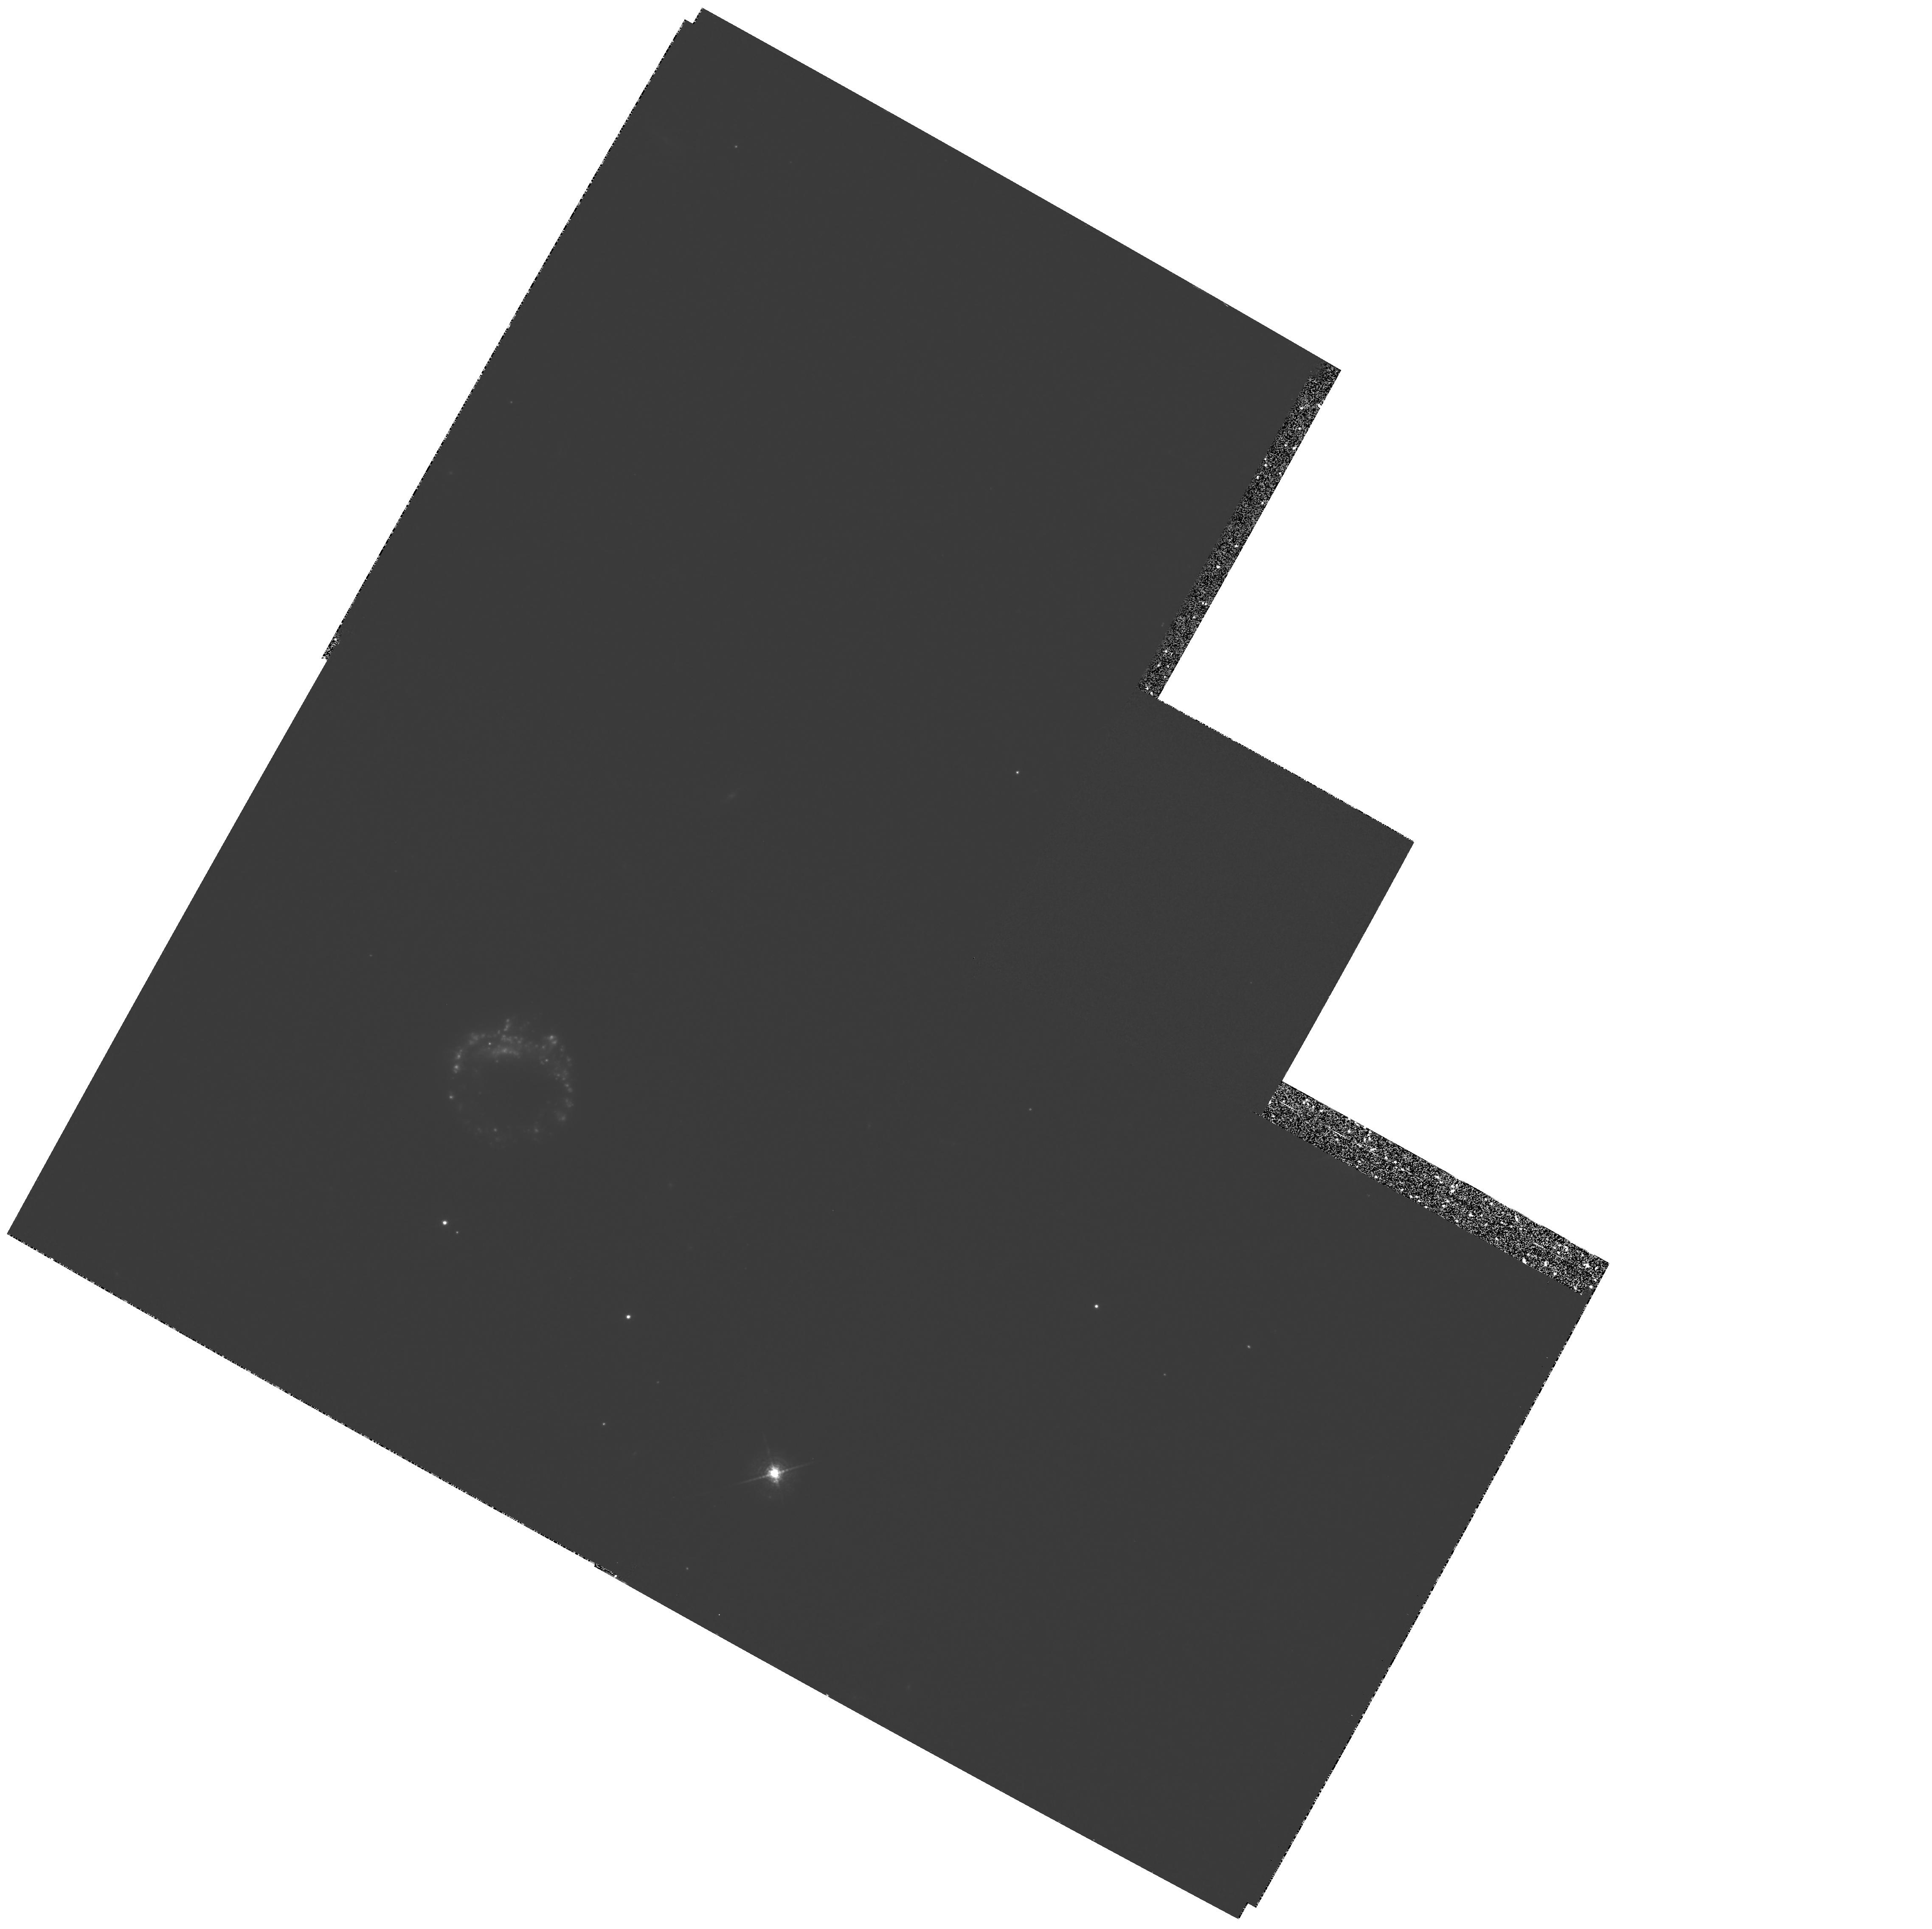
Target: IIZW28
Instrument: WFPC2/PC
Filter: F673N
Exposure: 2.2 h
Observation ID: hst_5410_02_wfpc2_pc_f673n_u2jb02

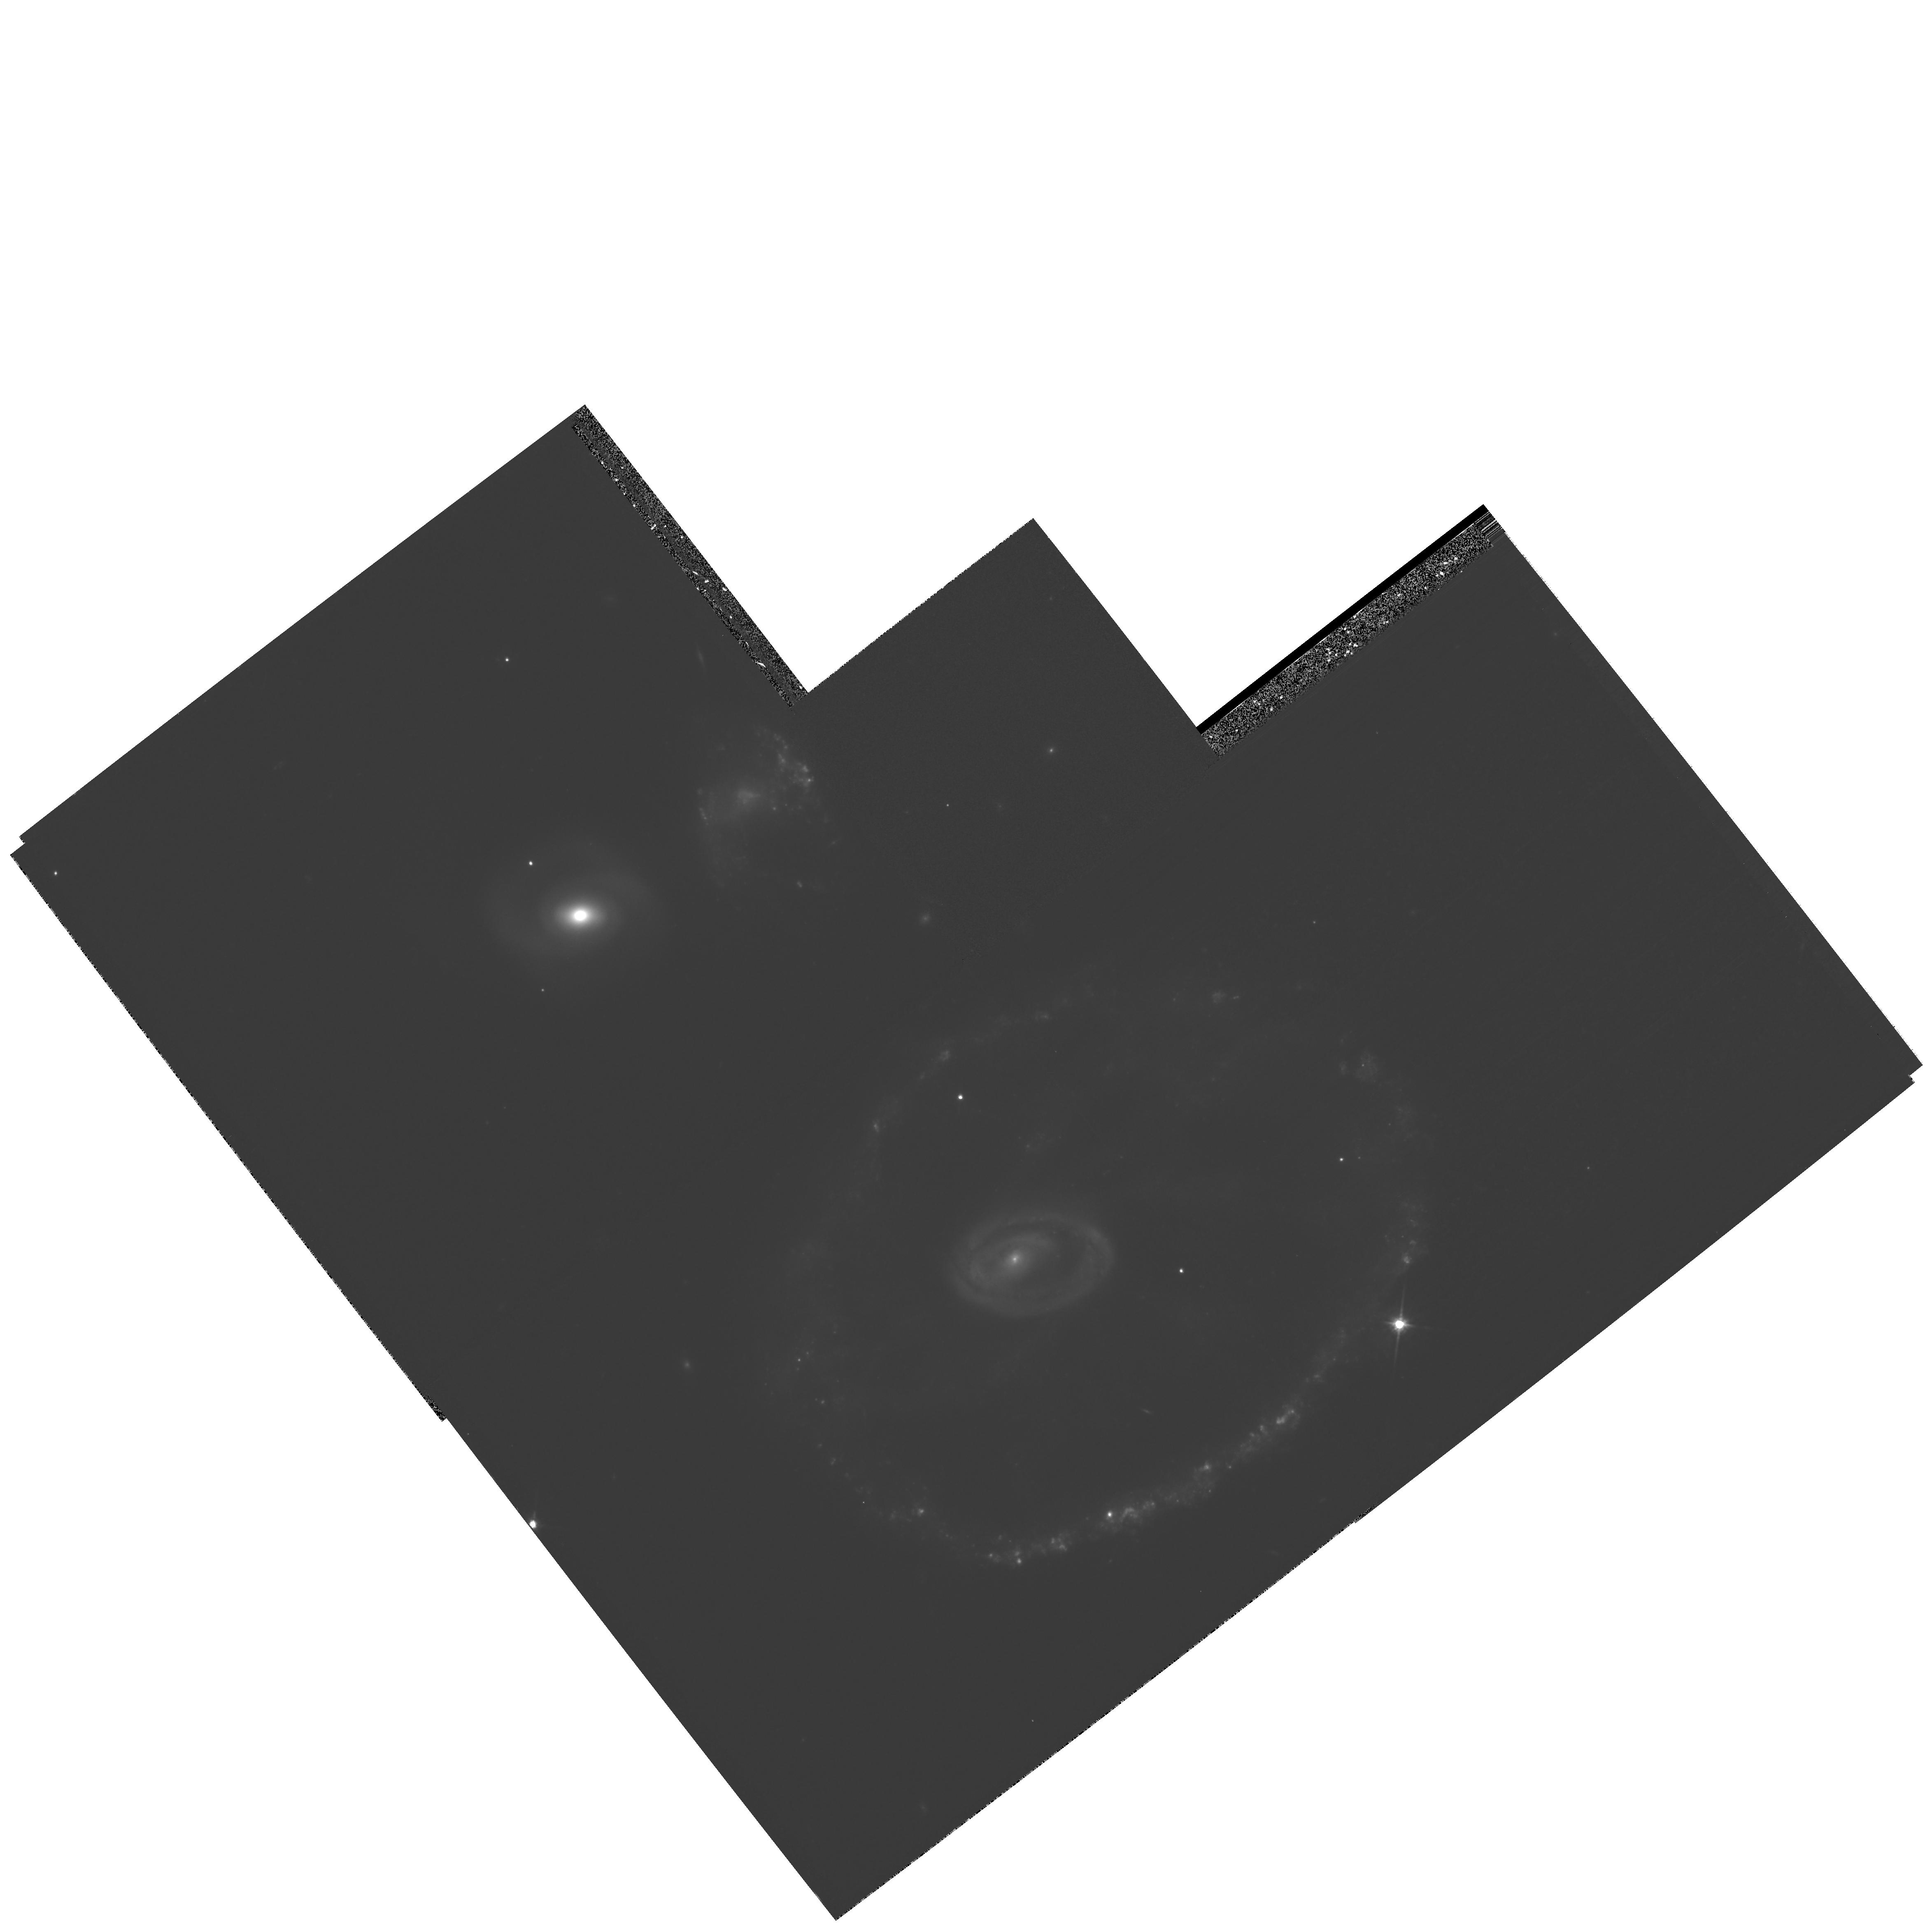
Target: AM0035-335
Instrument: WFPC2/PC
Filter: F814W
Exposure: 30 min
Observation ID: hst_5410_01_wfpc2_pc_f814w_u2jb01

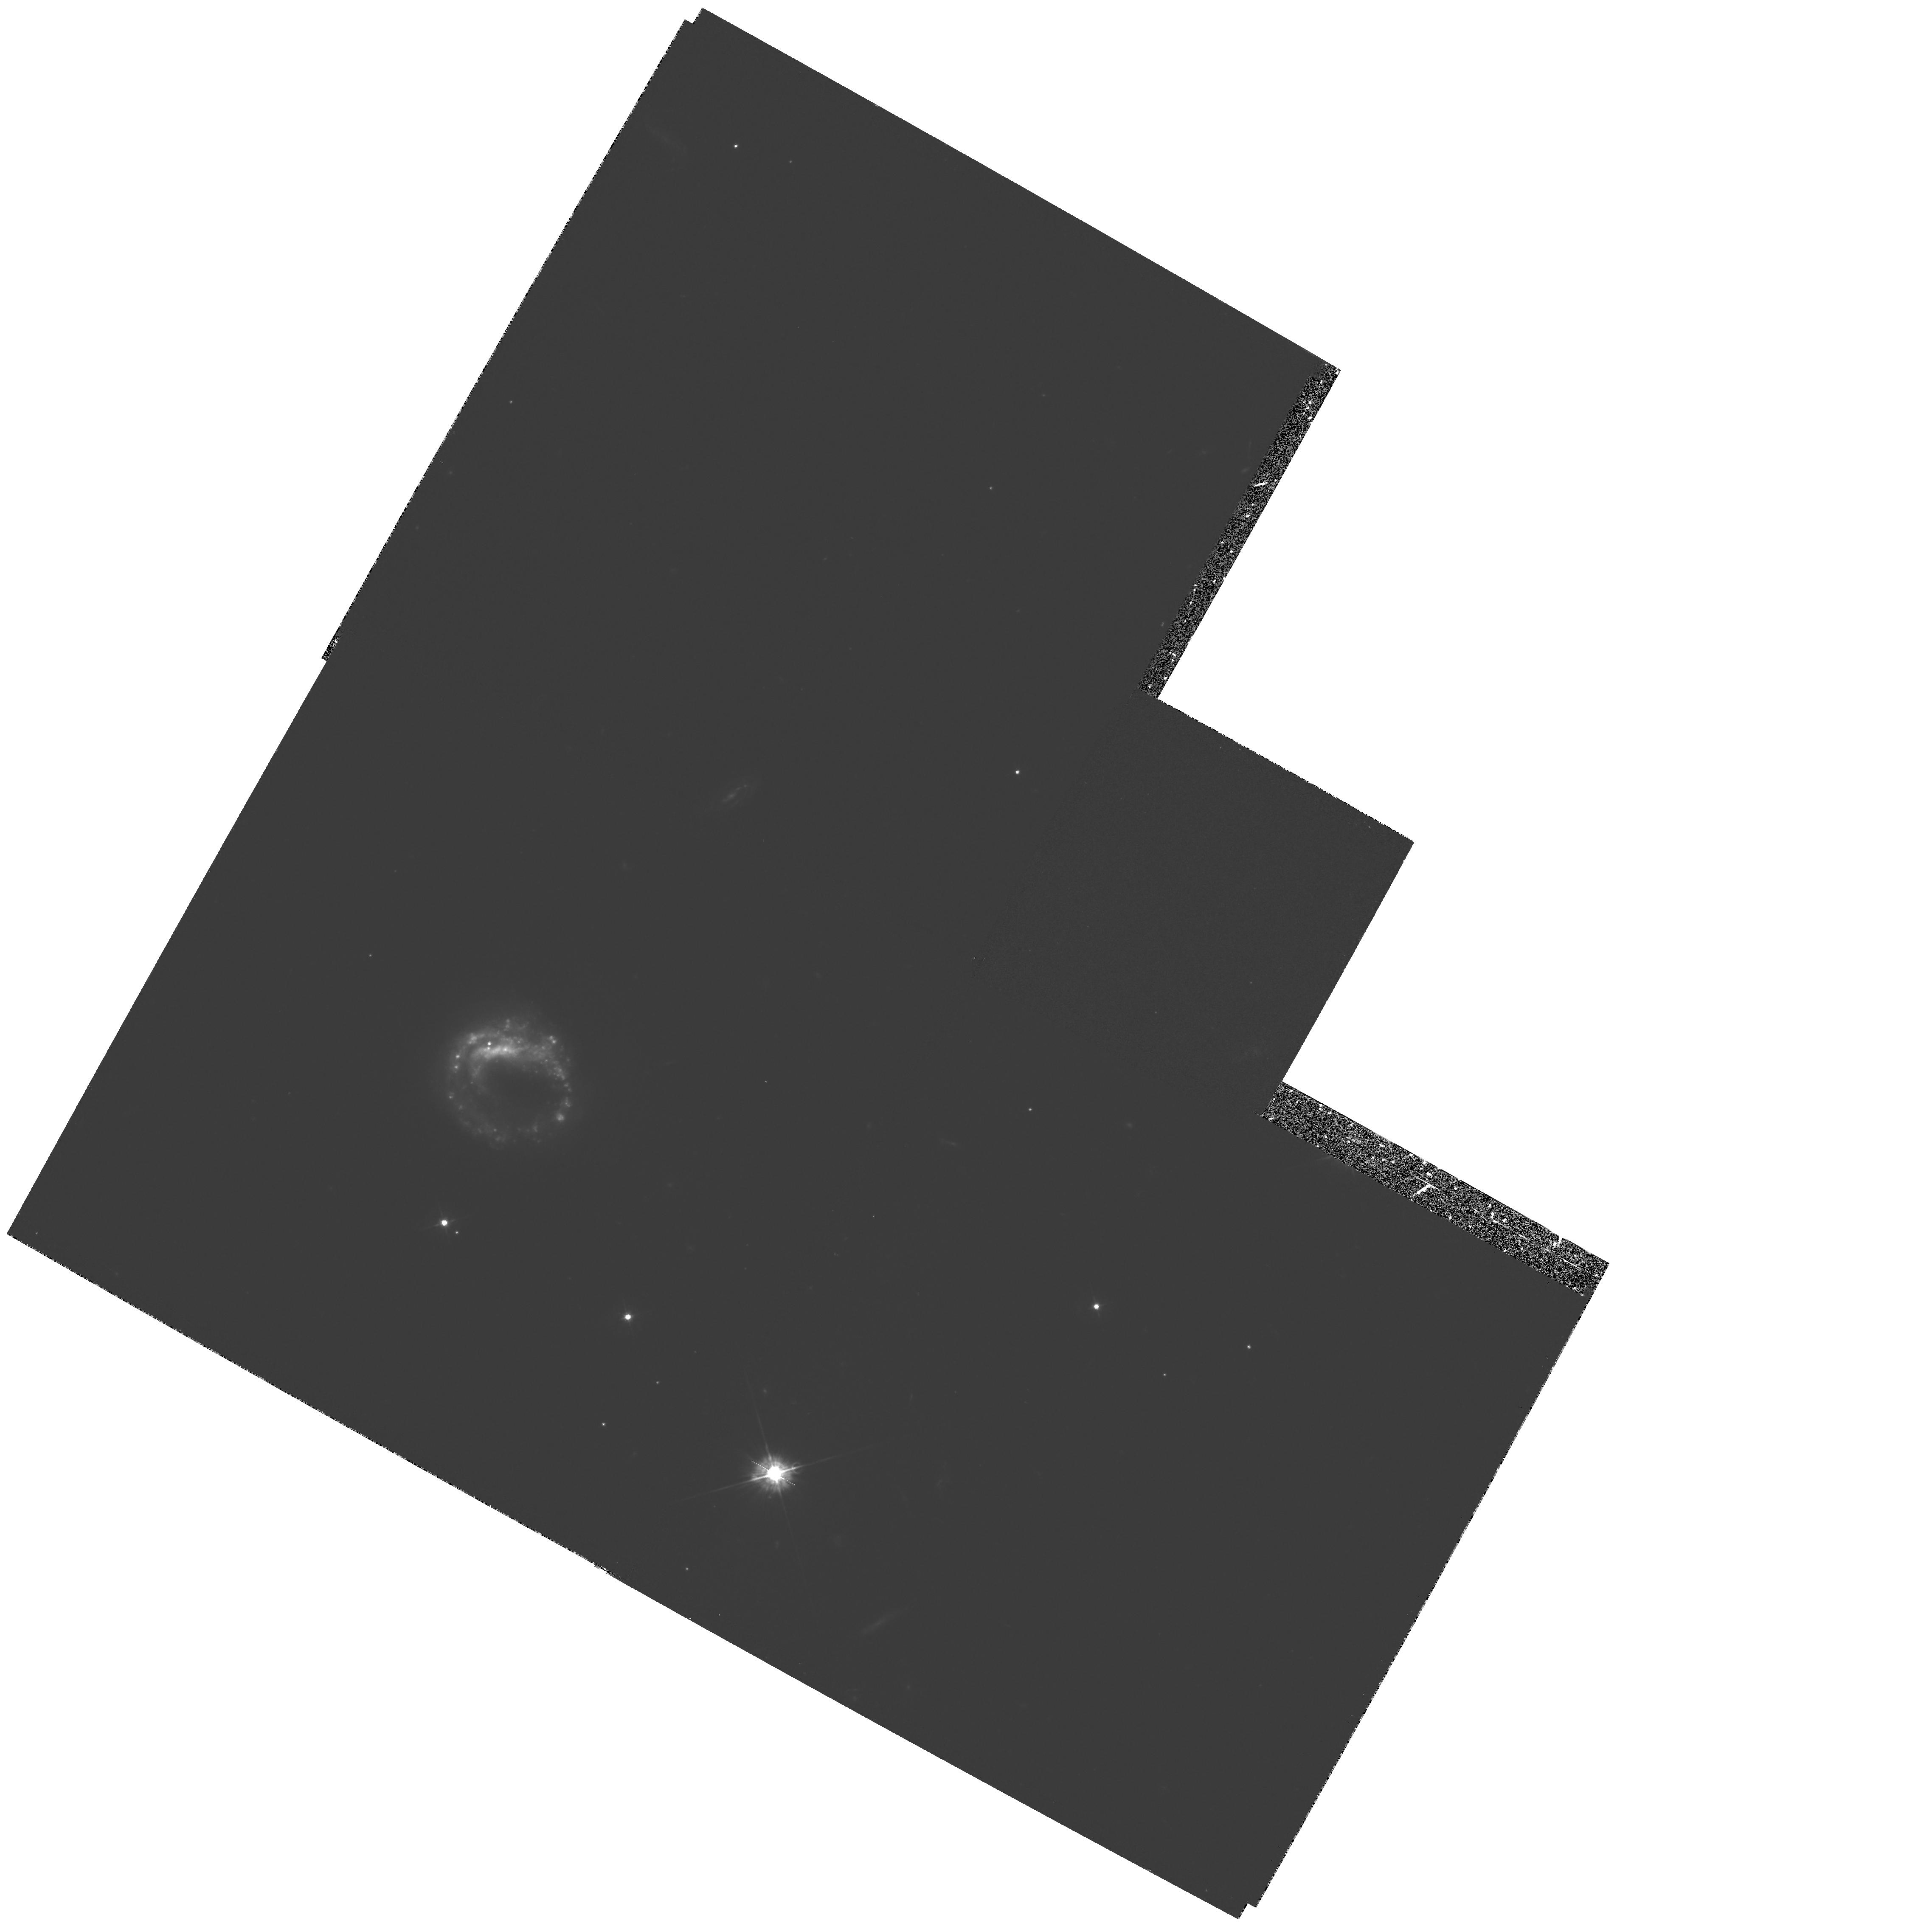
Target: IIZW28
Instrument: WFPC2/PC
Filter: F450W
Exposure: 53 min
Observation ID: hst_5410_02_wfpc2_pc_f450w_u2jb02

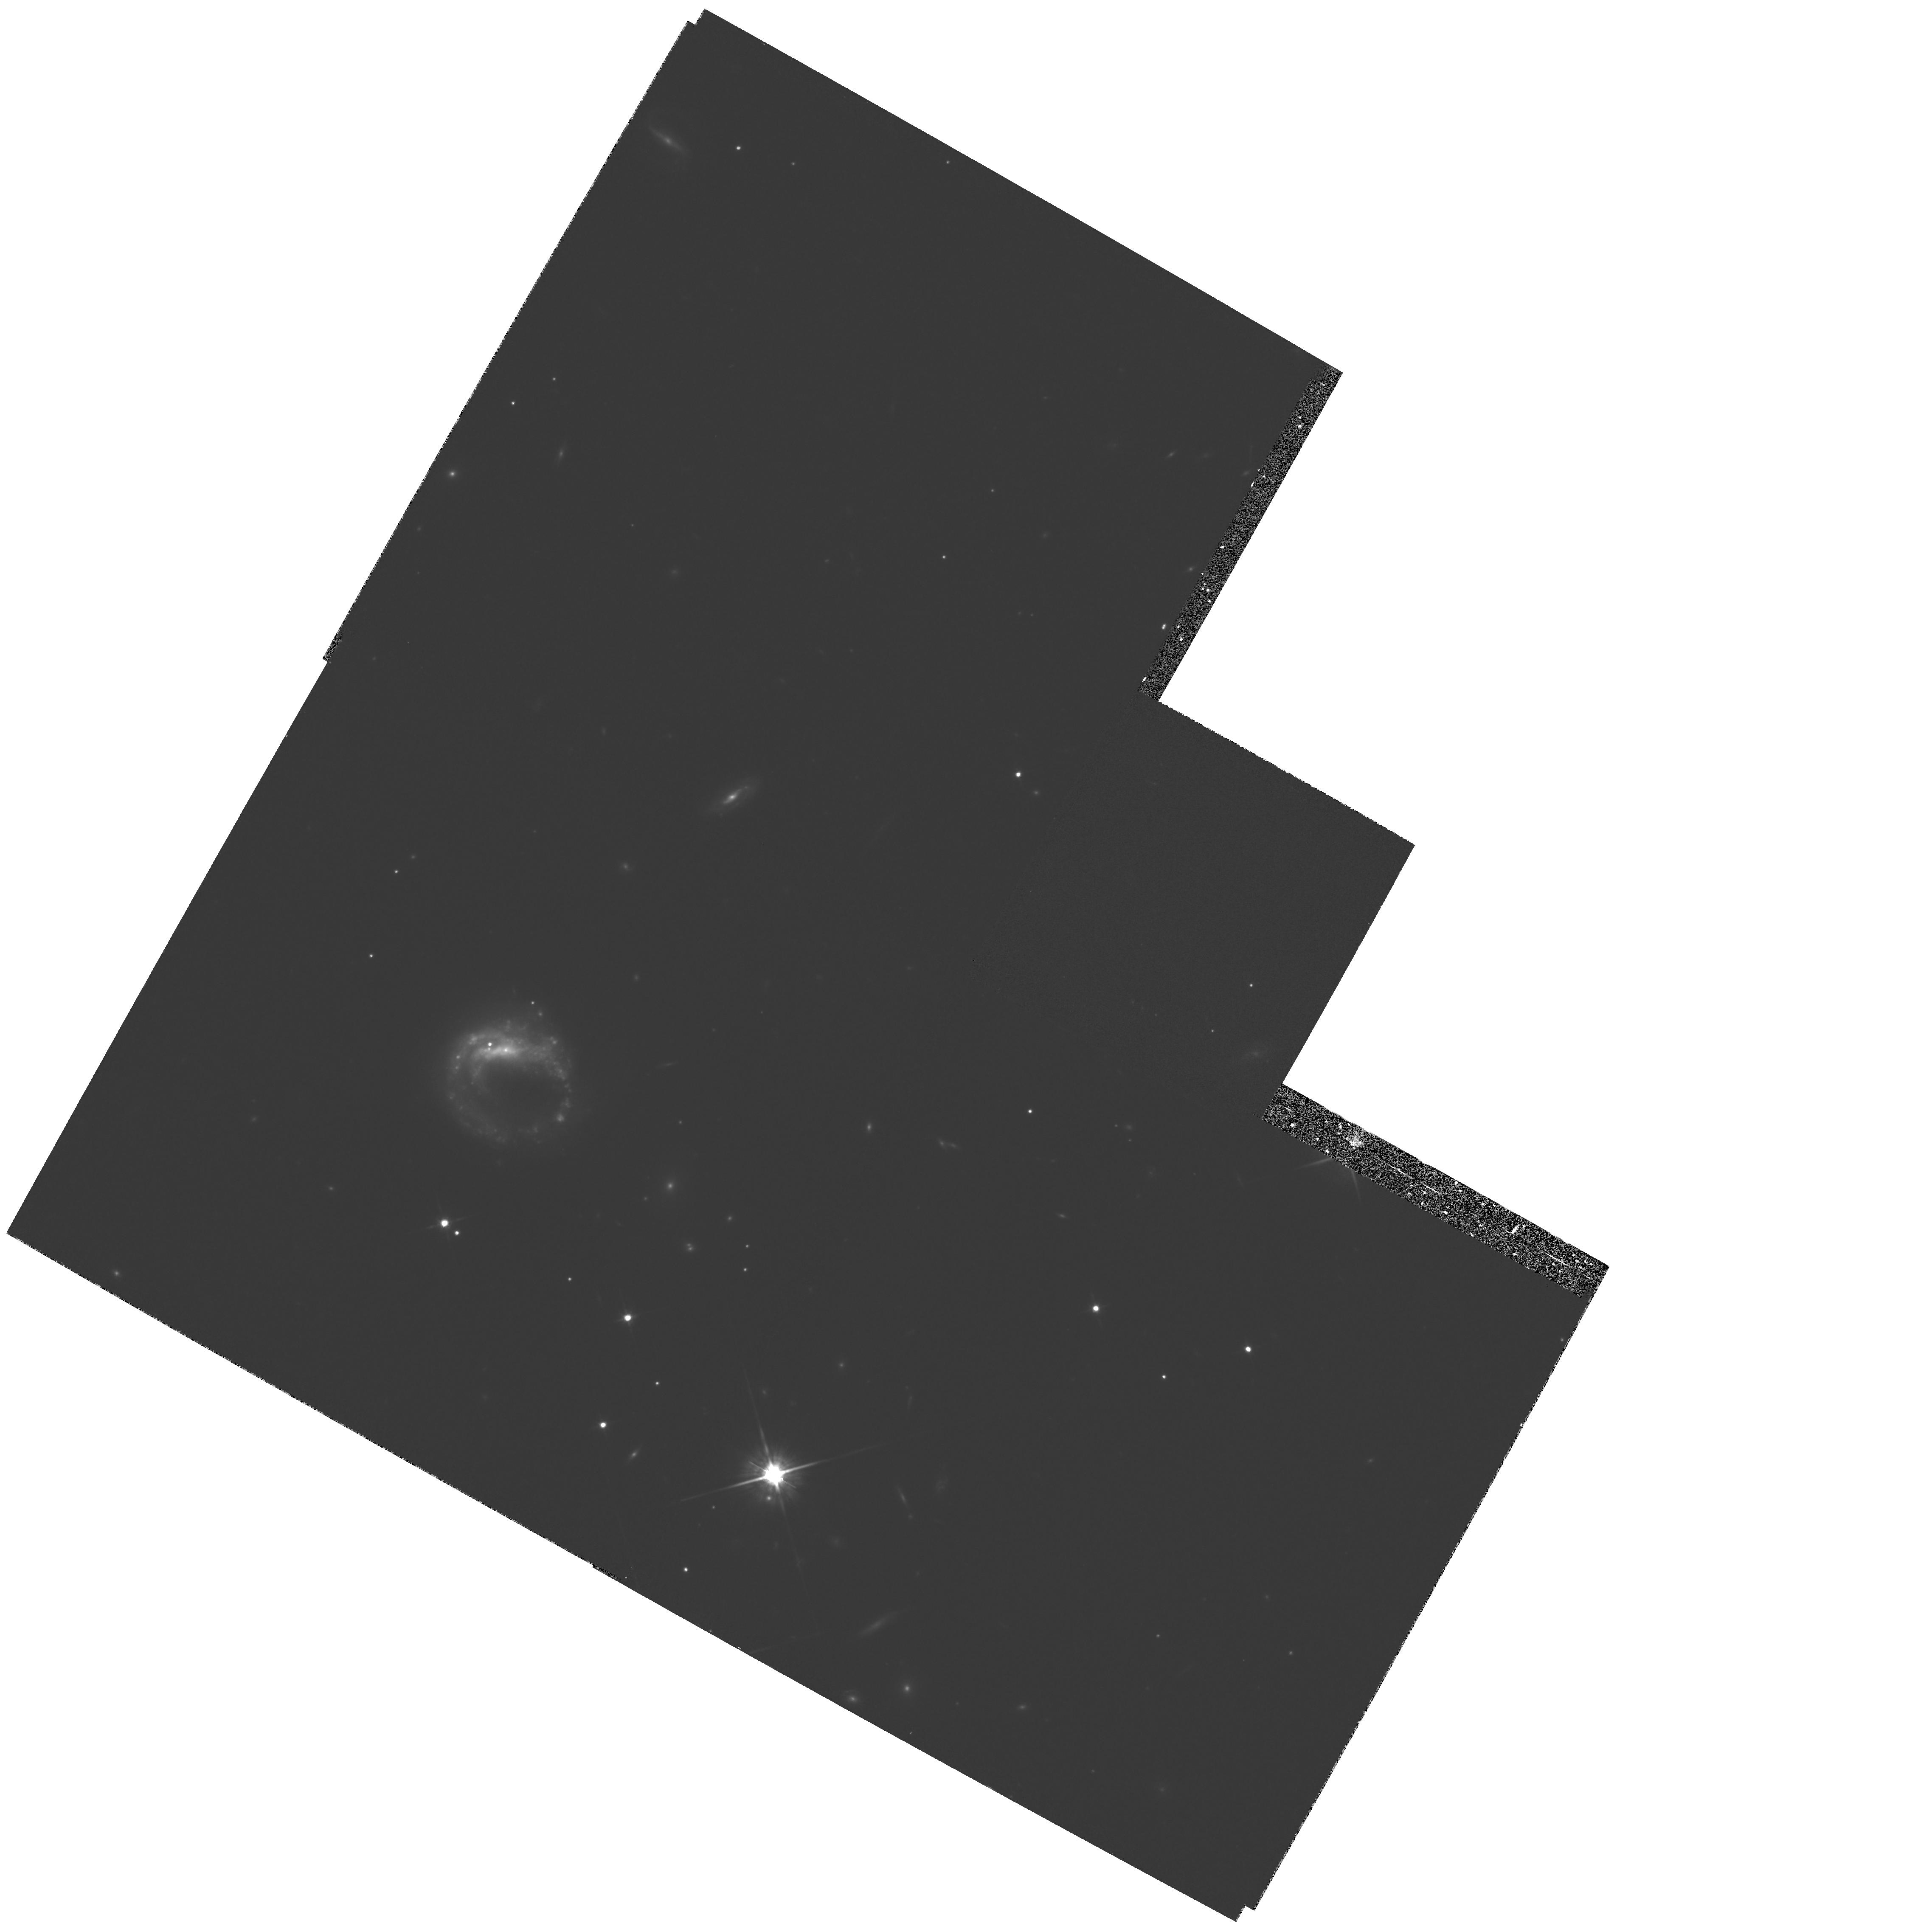
Target: IIZW28
Instrument: WFPC2/PC
Filter: F814W
Exposure: 30 min
Observation ID: hst_5410_02_wfpc2_pc_f814w_u2jb02

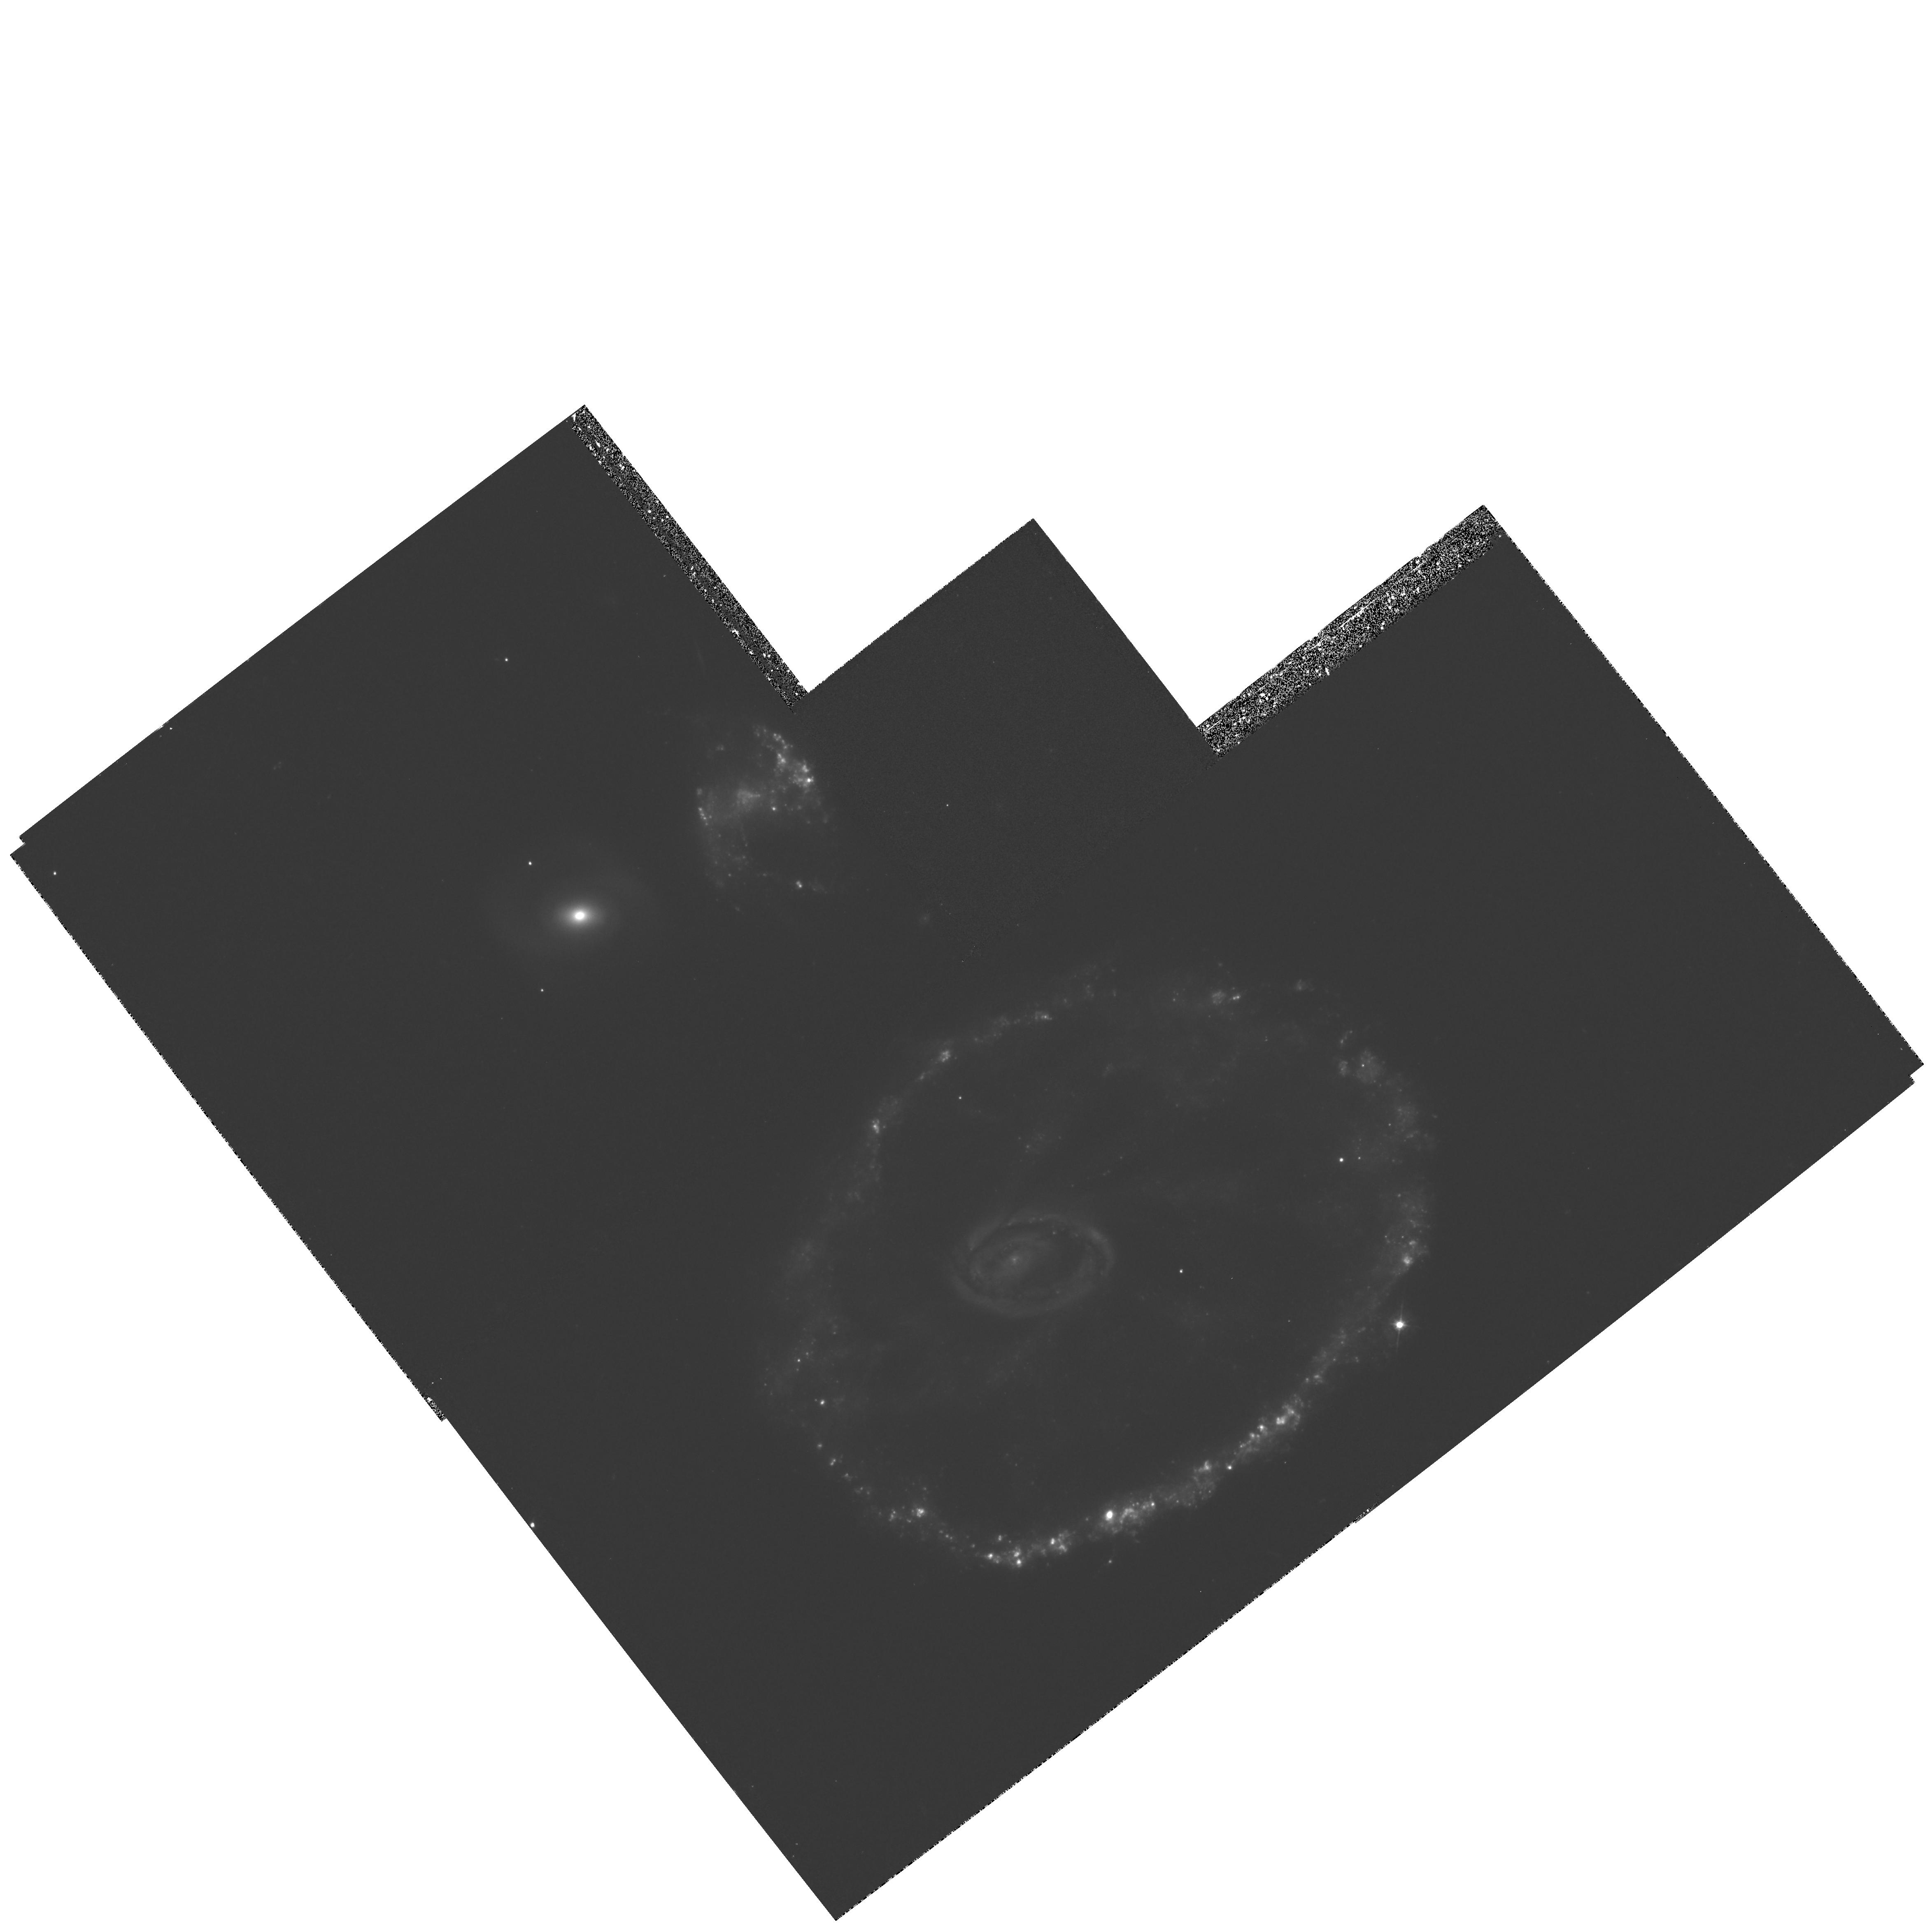
Target: AM0035-335
Instrument: WFPC2/PC
Filter: F450W
Exposure: 53 min
Observation ID: hst_5410_01_wfpc2_pc_f450w_u2jb01

SHOCK MORPHOLOGY IN STAR-FORMING RING GALAXIES - CYCLE 4 MEDIUM (PI: Borne, Kirk D.)

We propose to obtain multi-band WFPC2 images of two smoke-ring galaxies chosen on the basis of showing evidence (in ground-based images) for strong star formation in the ring. We wish to map the sharp features in those rings (e.g., density waves, shock fronts, HII regions, star-forming complexes). We will use the images to study various phenomena: (1) the thresholds for star formation in the ring; (2) the size distribution of the HII regions (compared to that in normal galaxies); (3) evidence for a two-phase starburst (as in Eta Carinae); (4) evidence for color gradients across the ring; (5) comparisons between the age of the tidally induced starburst and the dynamical age of the collision event; (6) the gas dynamical response to strong galactic scale perturbations (density waves); and (7) the character of small-scale structure observed in the rings in terms of starburst strength, density wave strength, magnitude of gas compression, scale length of shocks, location of star-forming regions, and collision age. We will test the results against sophisticated stars+gas simulations of collision-induced ring morphologies. This will be a significant test since the smoke-ring galaxies represent a class of colliding galaxies with very simple and easily interpreted histories: a one-time passage of a companion nearly through the center of a gas-rich disk galaxy.